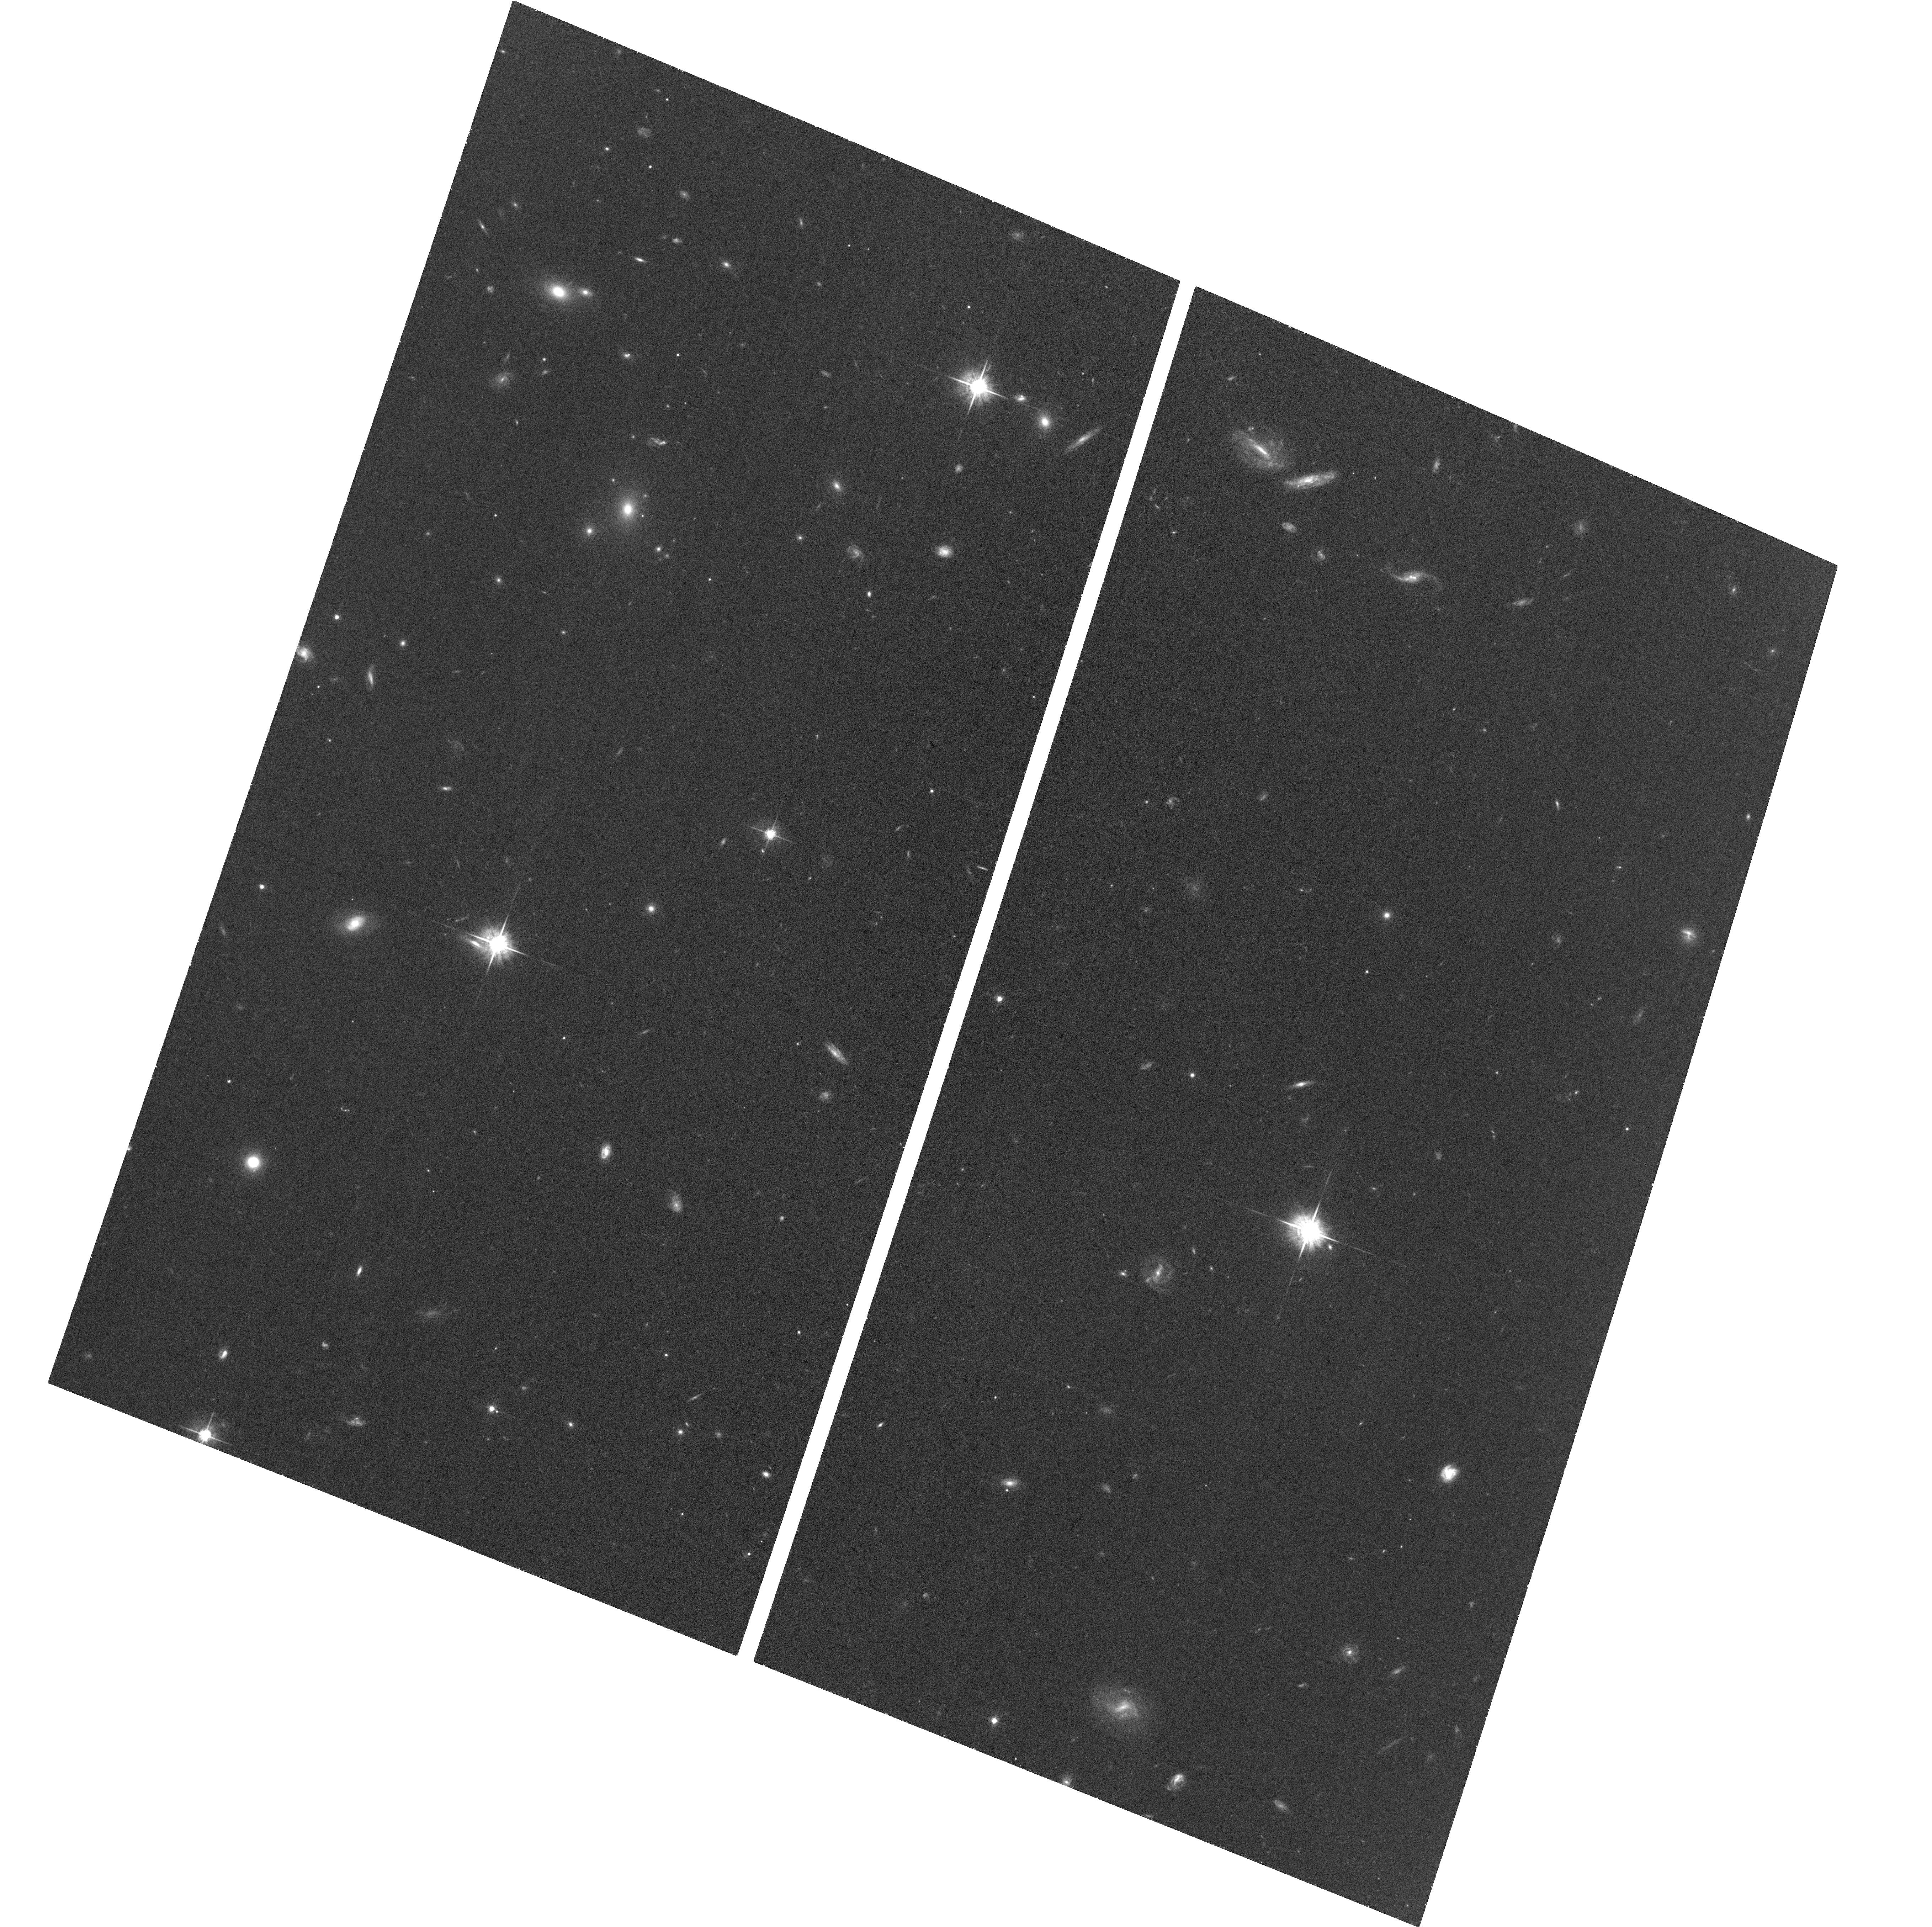
Target: PS16FGT
Instrument: ACS/WFC
Filter: F625W
Exposure: 35 min
Observation ID: hst_15496_02_acs_wfc_f625w_jdw202

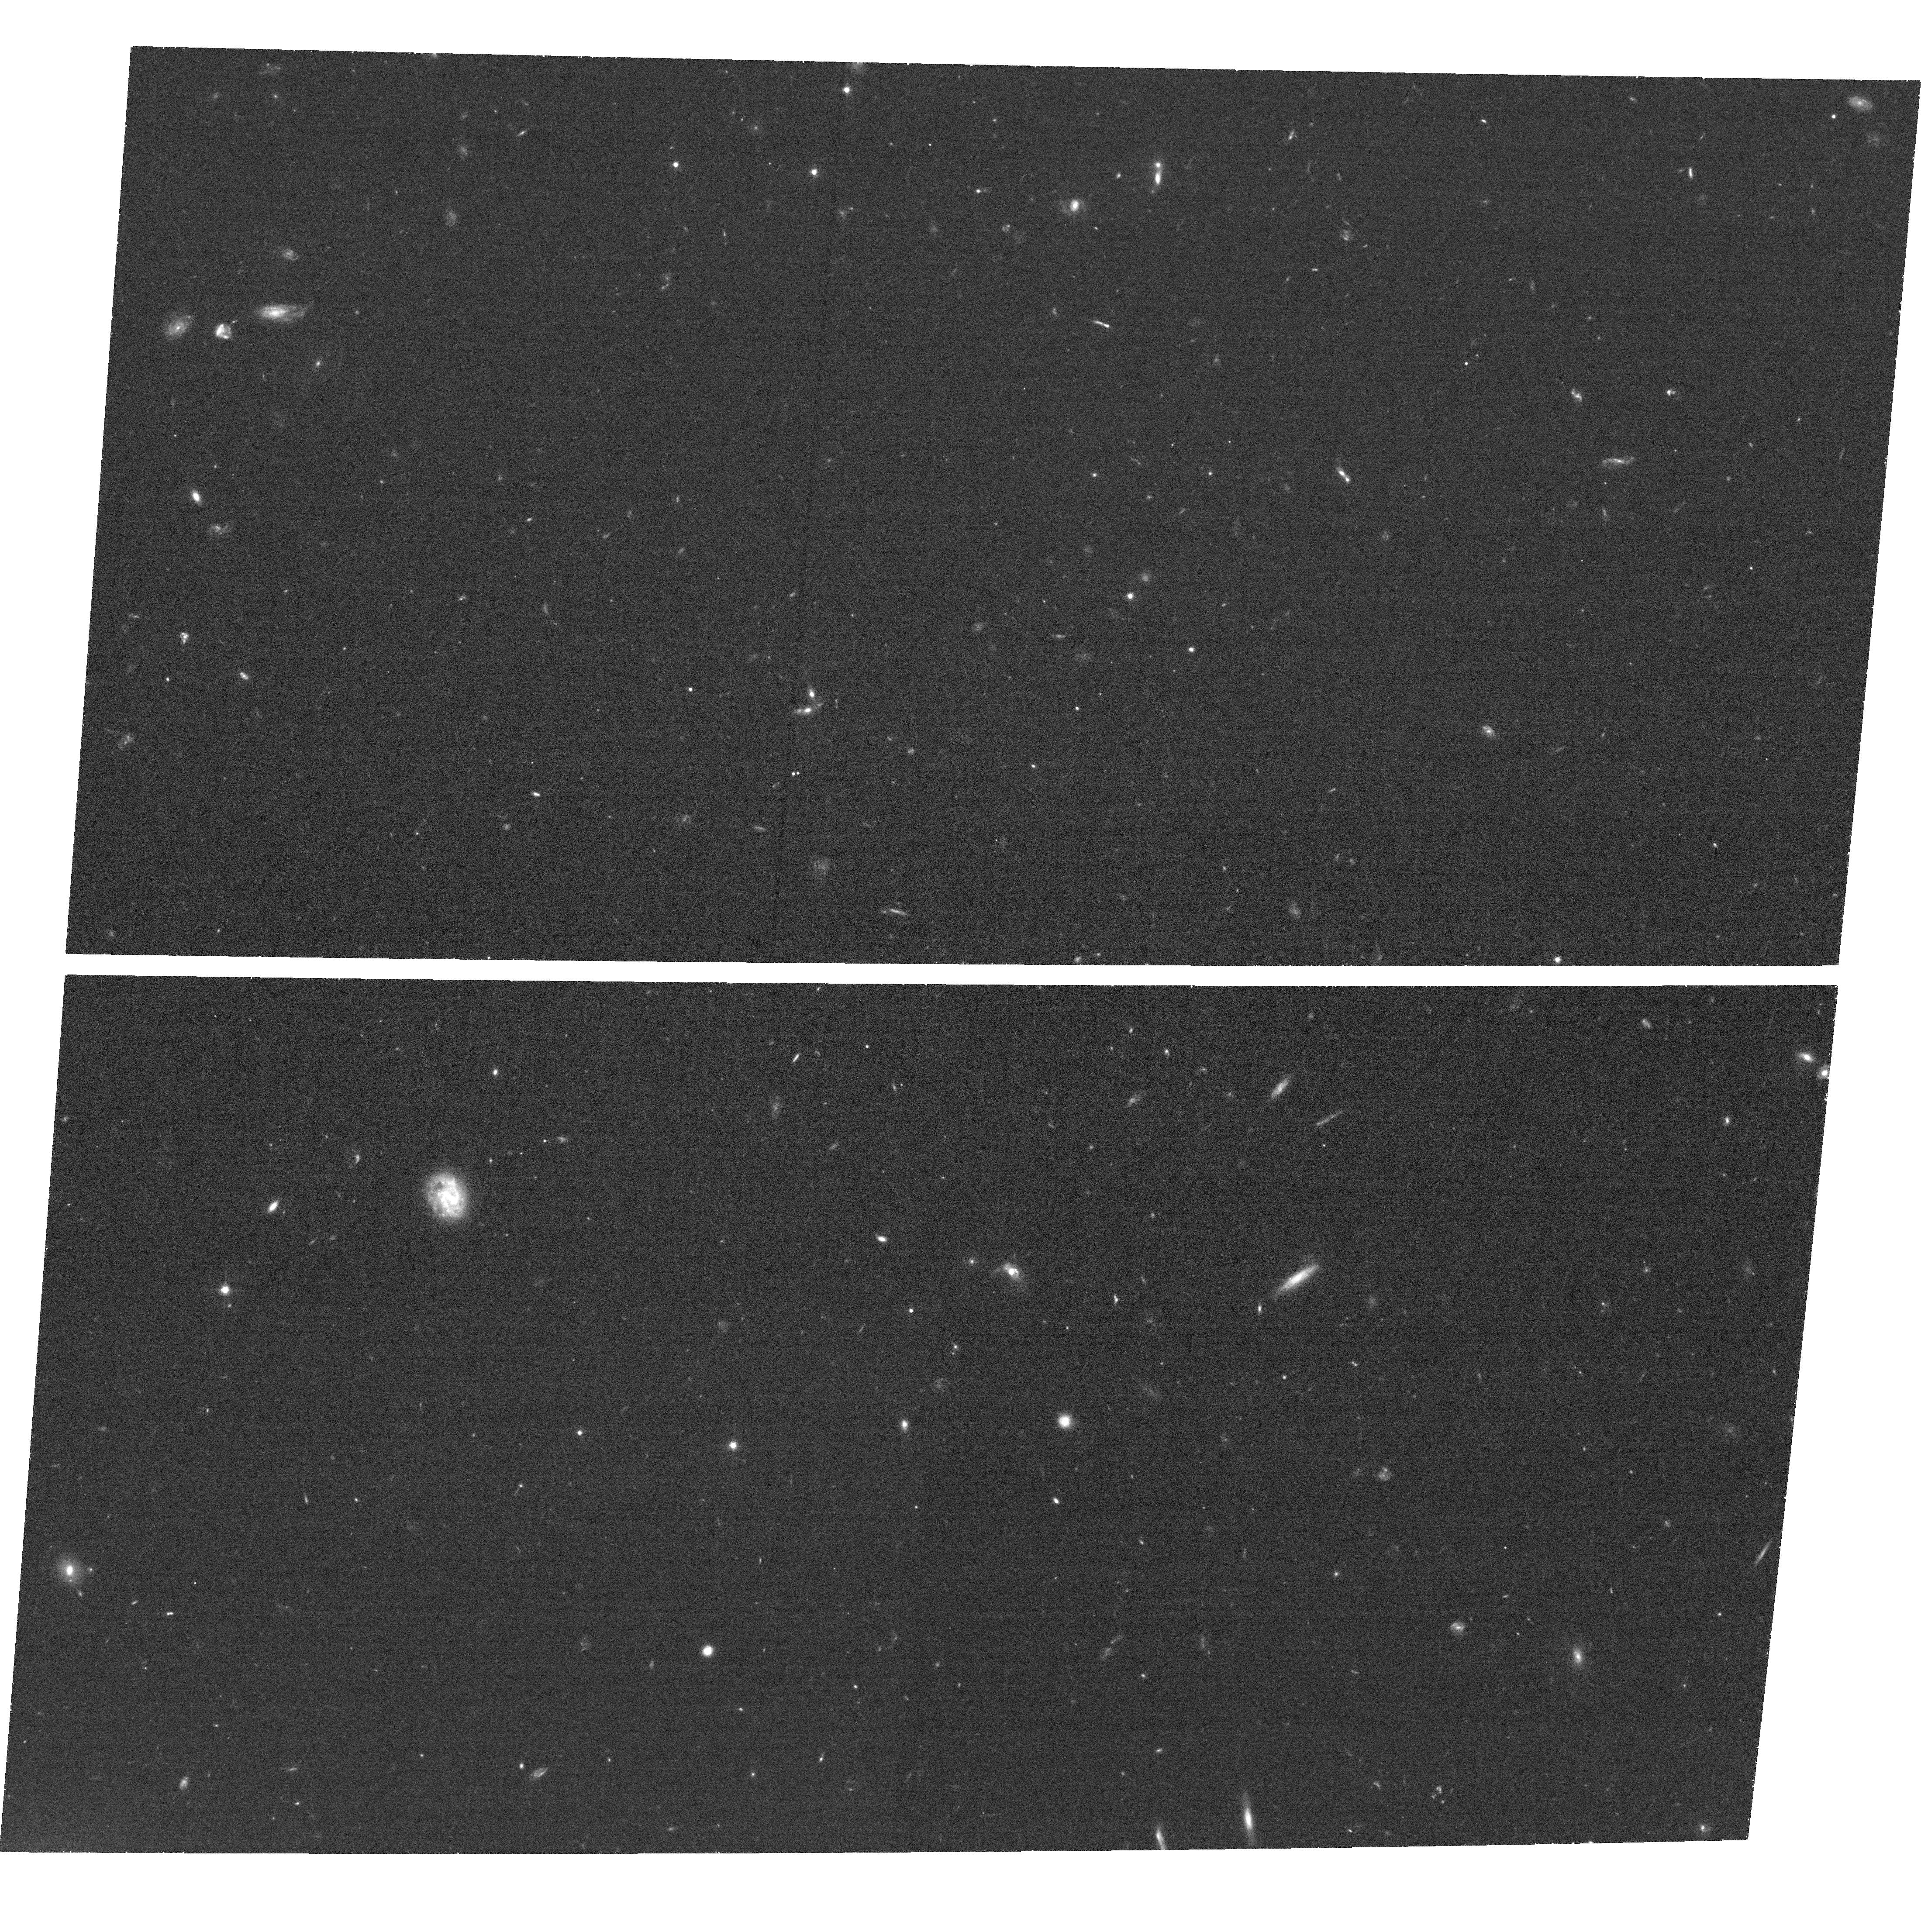
Target: GAIA16APD
Instrument: ACS/WFC
Filter: F625W
Exposure: 36 min
Observation ID: hst_15496_03_acs_wfc_f625w_jdw203

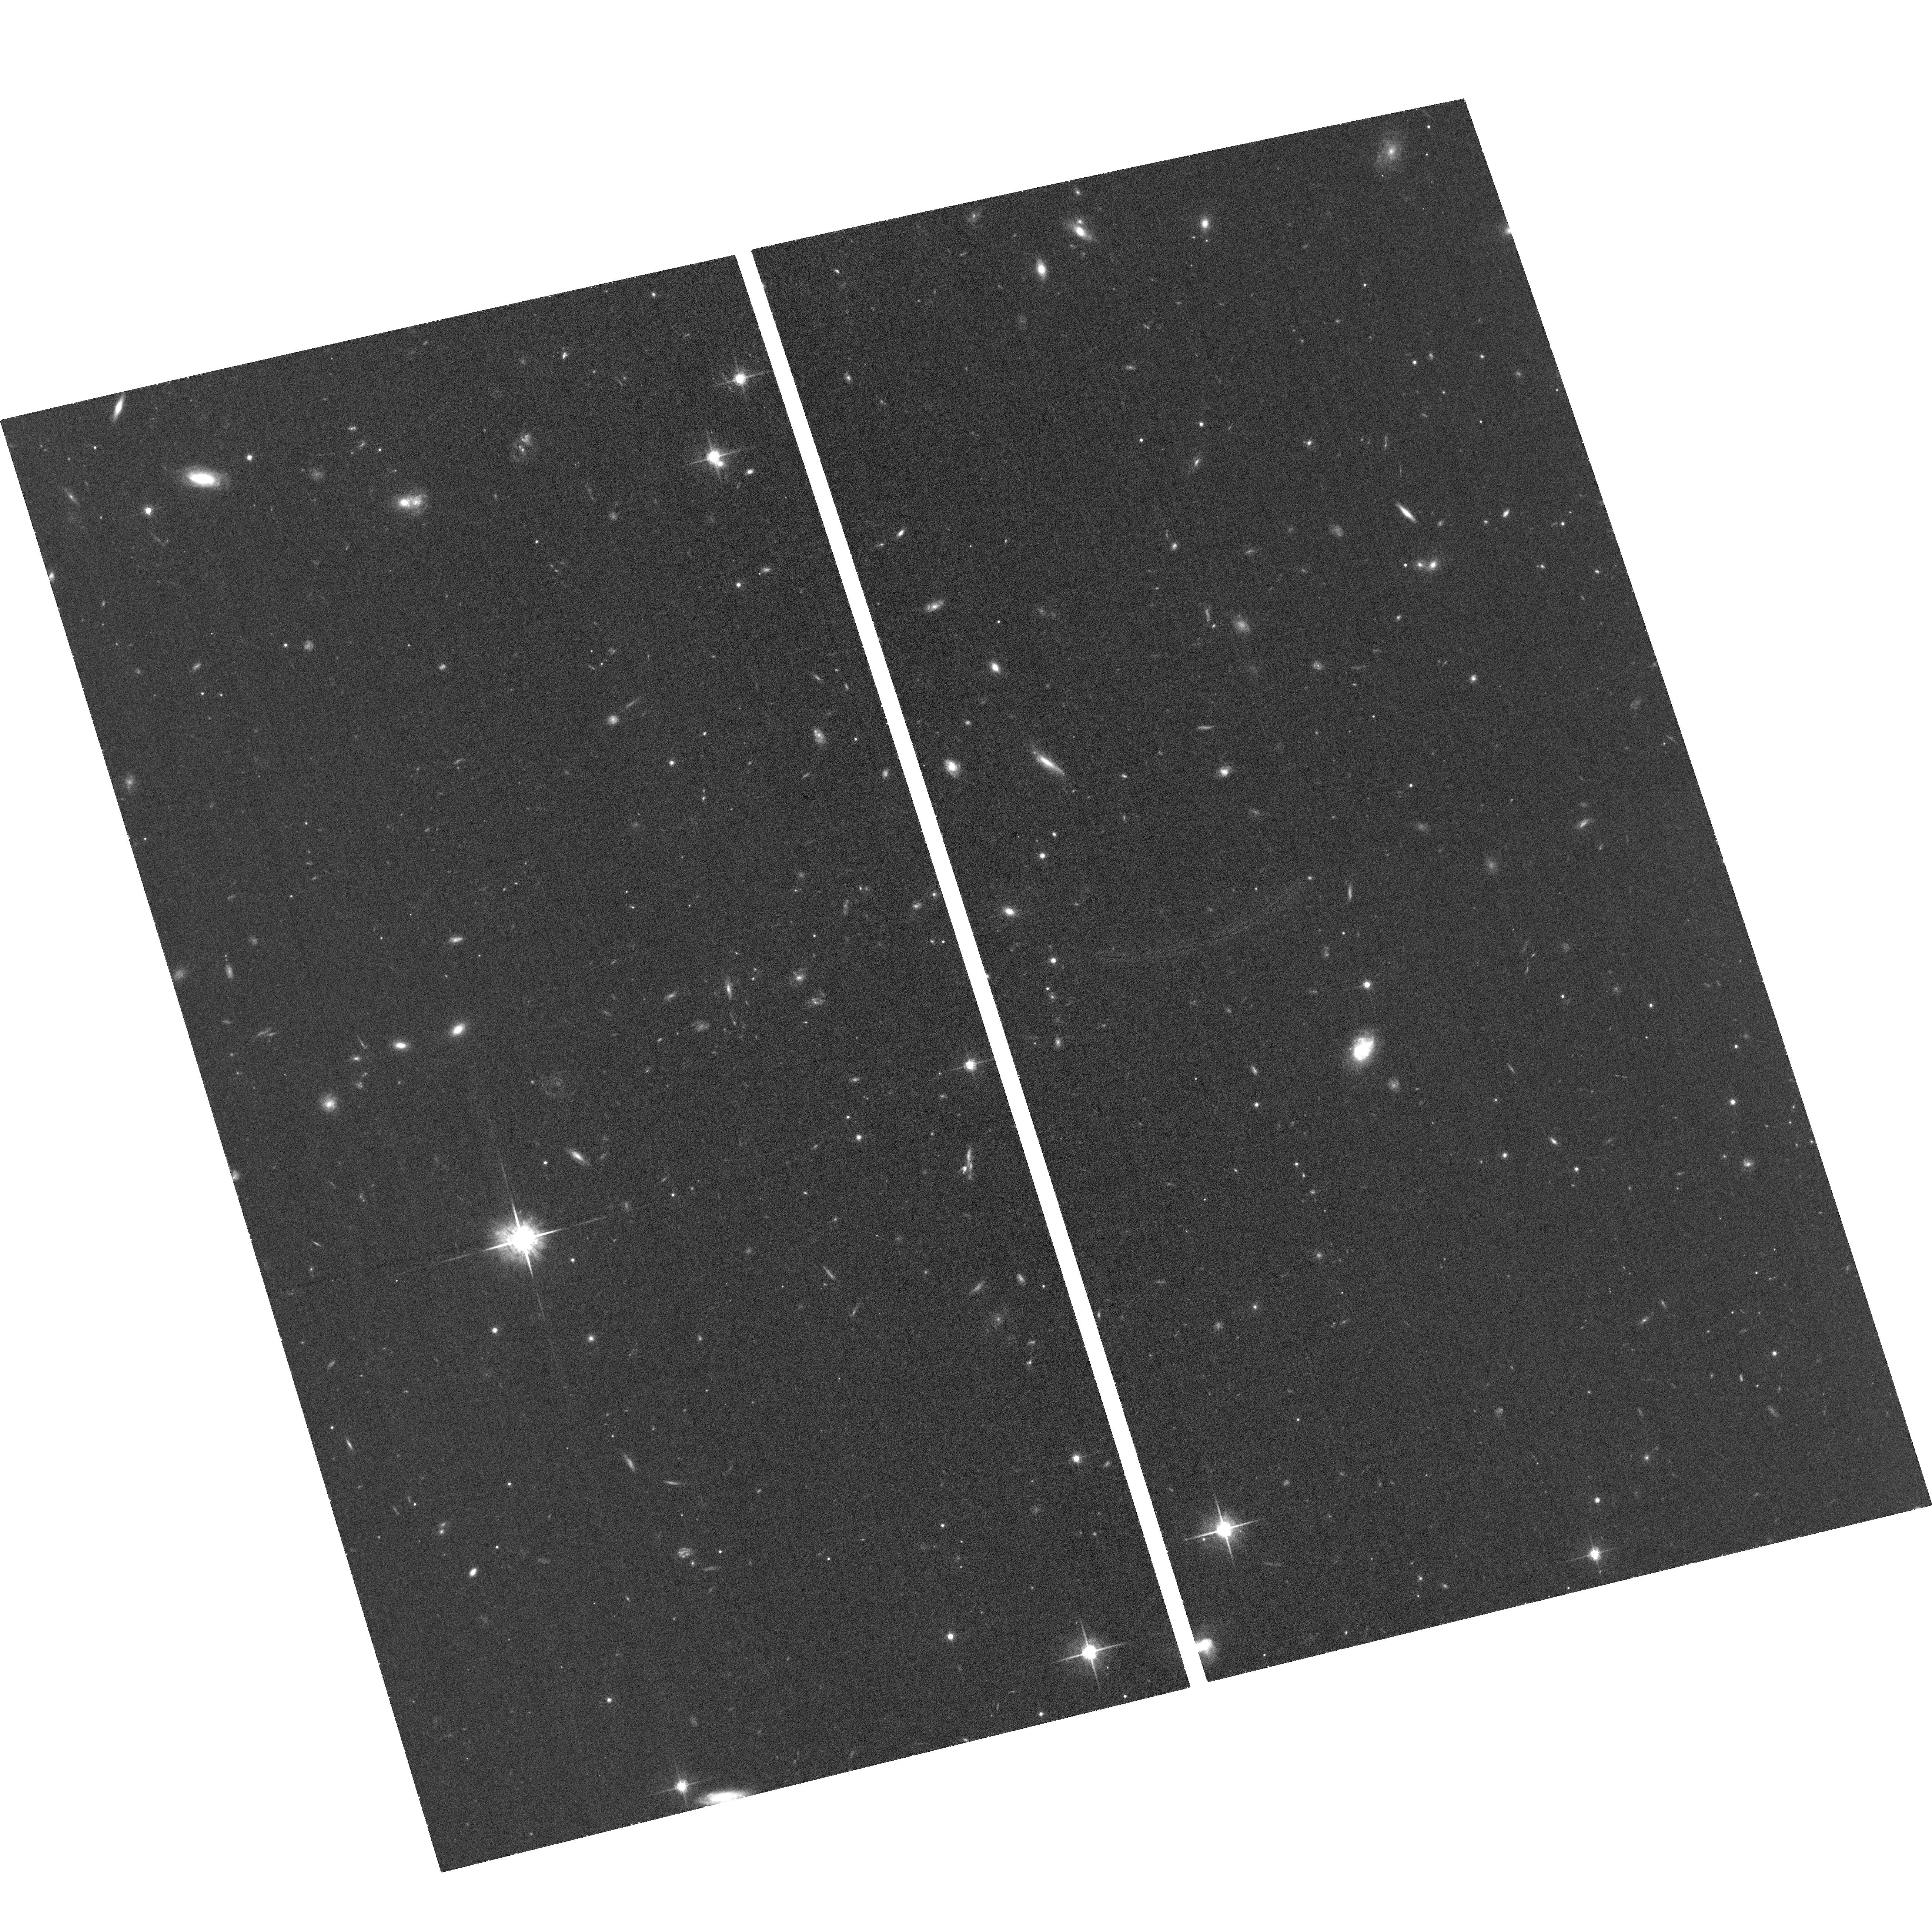
Target: PS16AQV
Instrument: ACS/WFC
Filter: F775W
Exposure: 35 min
Observation ID: hst_15496_01_acs_wfc_f775w_jdw201

Constraining the Late-Time Light Curve Behavior of Three Diverse Superluminous Supernovae (PI: Blanchard, Peter)

The current generation of untargeted optical time-domain surveys have led to the discovery of rare and extreme transients such as superluminous supernovae (SLSNe). The mechanism that powers the hydrogen-poor Type I SLSNe remains elusive, though models such as a magnetar central engine and interaction with a hydrogen-poor circumstellar medium are both major contenders. One of the most promising observational methods available to test these models is to track the light curve evolution to very late times where model predictions diverge. We propose to obtain ACS/WFC imaging of three Type I SLSNe (PS16aqv, PS16fgt, and Gaia16apd) at greater than 500 rest-frame days after peak brightness when only HST provides the required sensitivity. These events span the diversity of decline timescales and colors exhibited by Type I SLSNe and will allow us to compare the late-time evolution of a diverse sample of events among themselves and with model predictions. These HST observation will be the latest ever of Type I SLSNe and will help to address important questions regarding their power source and diversity.